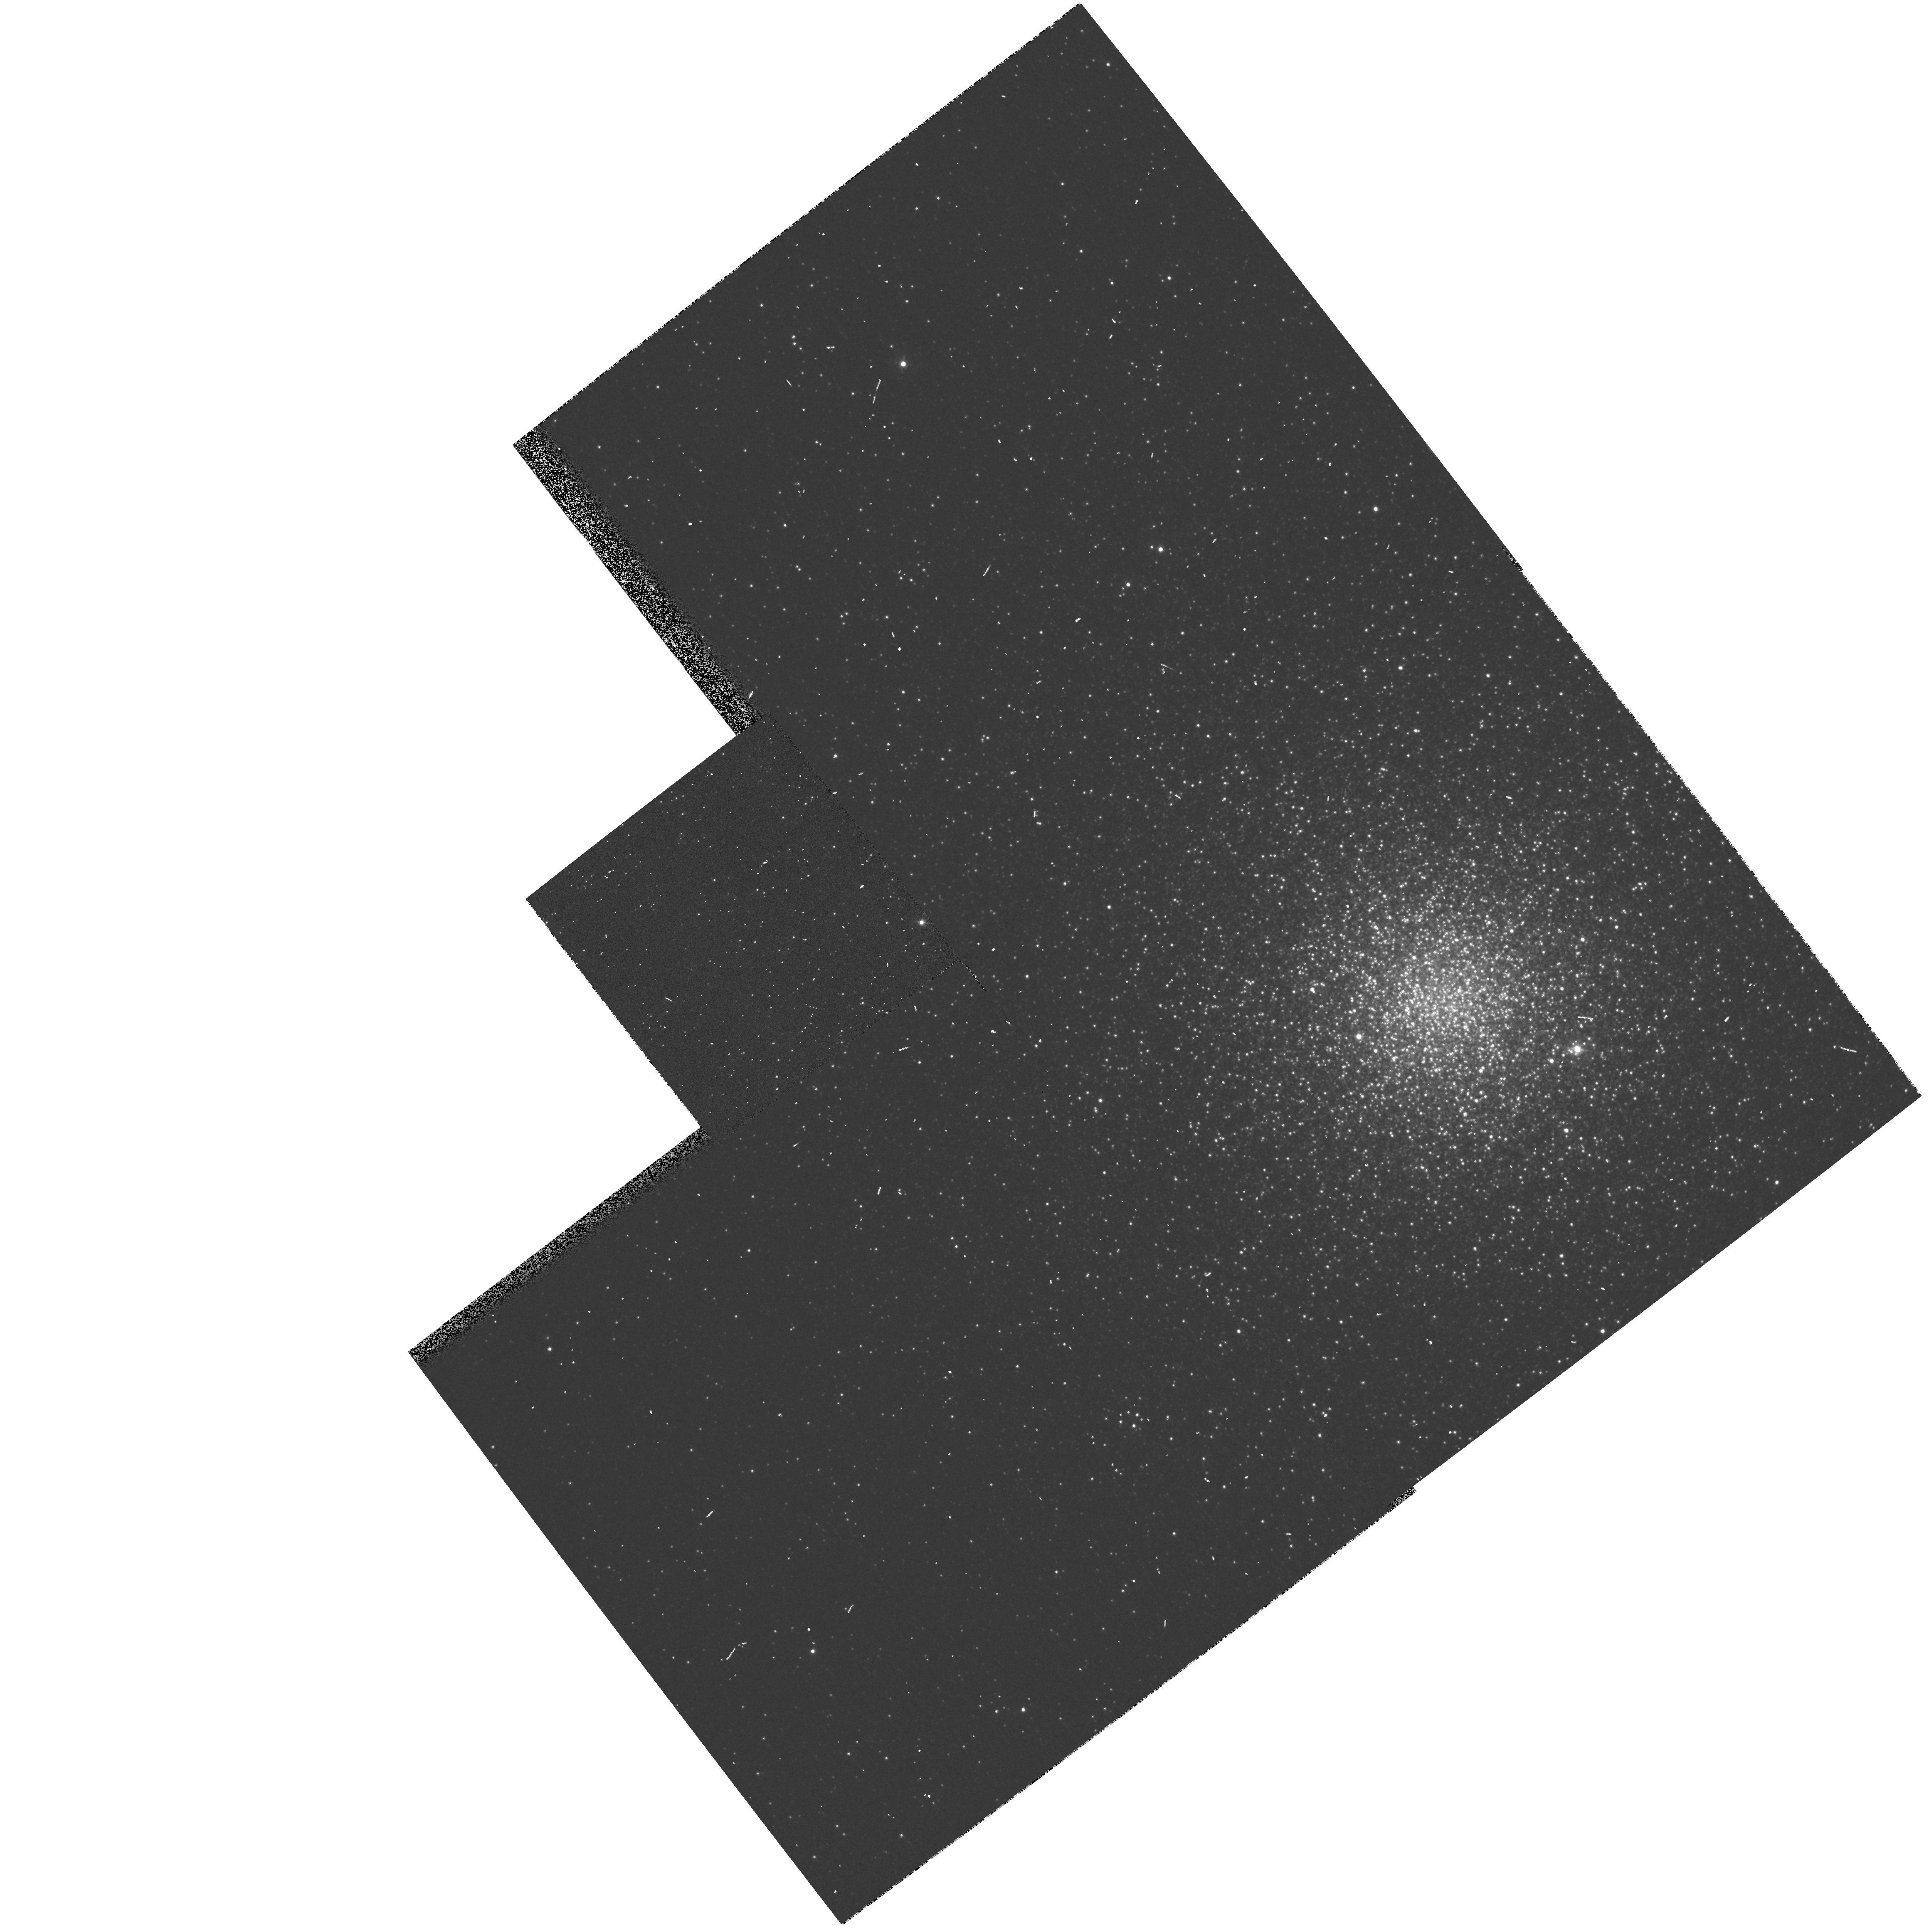
Target: NGC6441. Instrument: WFPC2/PC. Filter: F439W. Exposure: 1 min. Observation ID: hst_8251_20_wfpc2_pc_f439w_u59v20

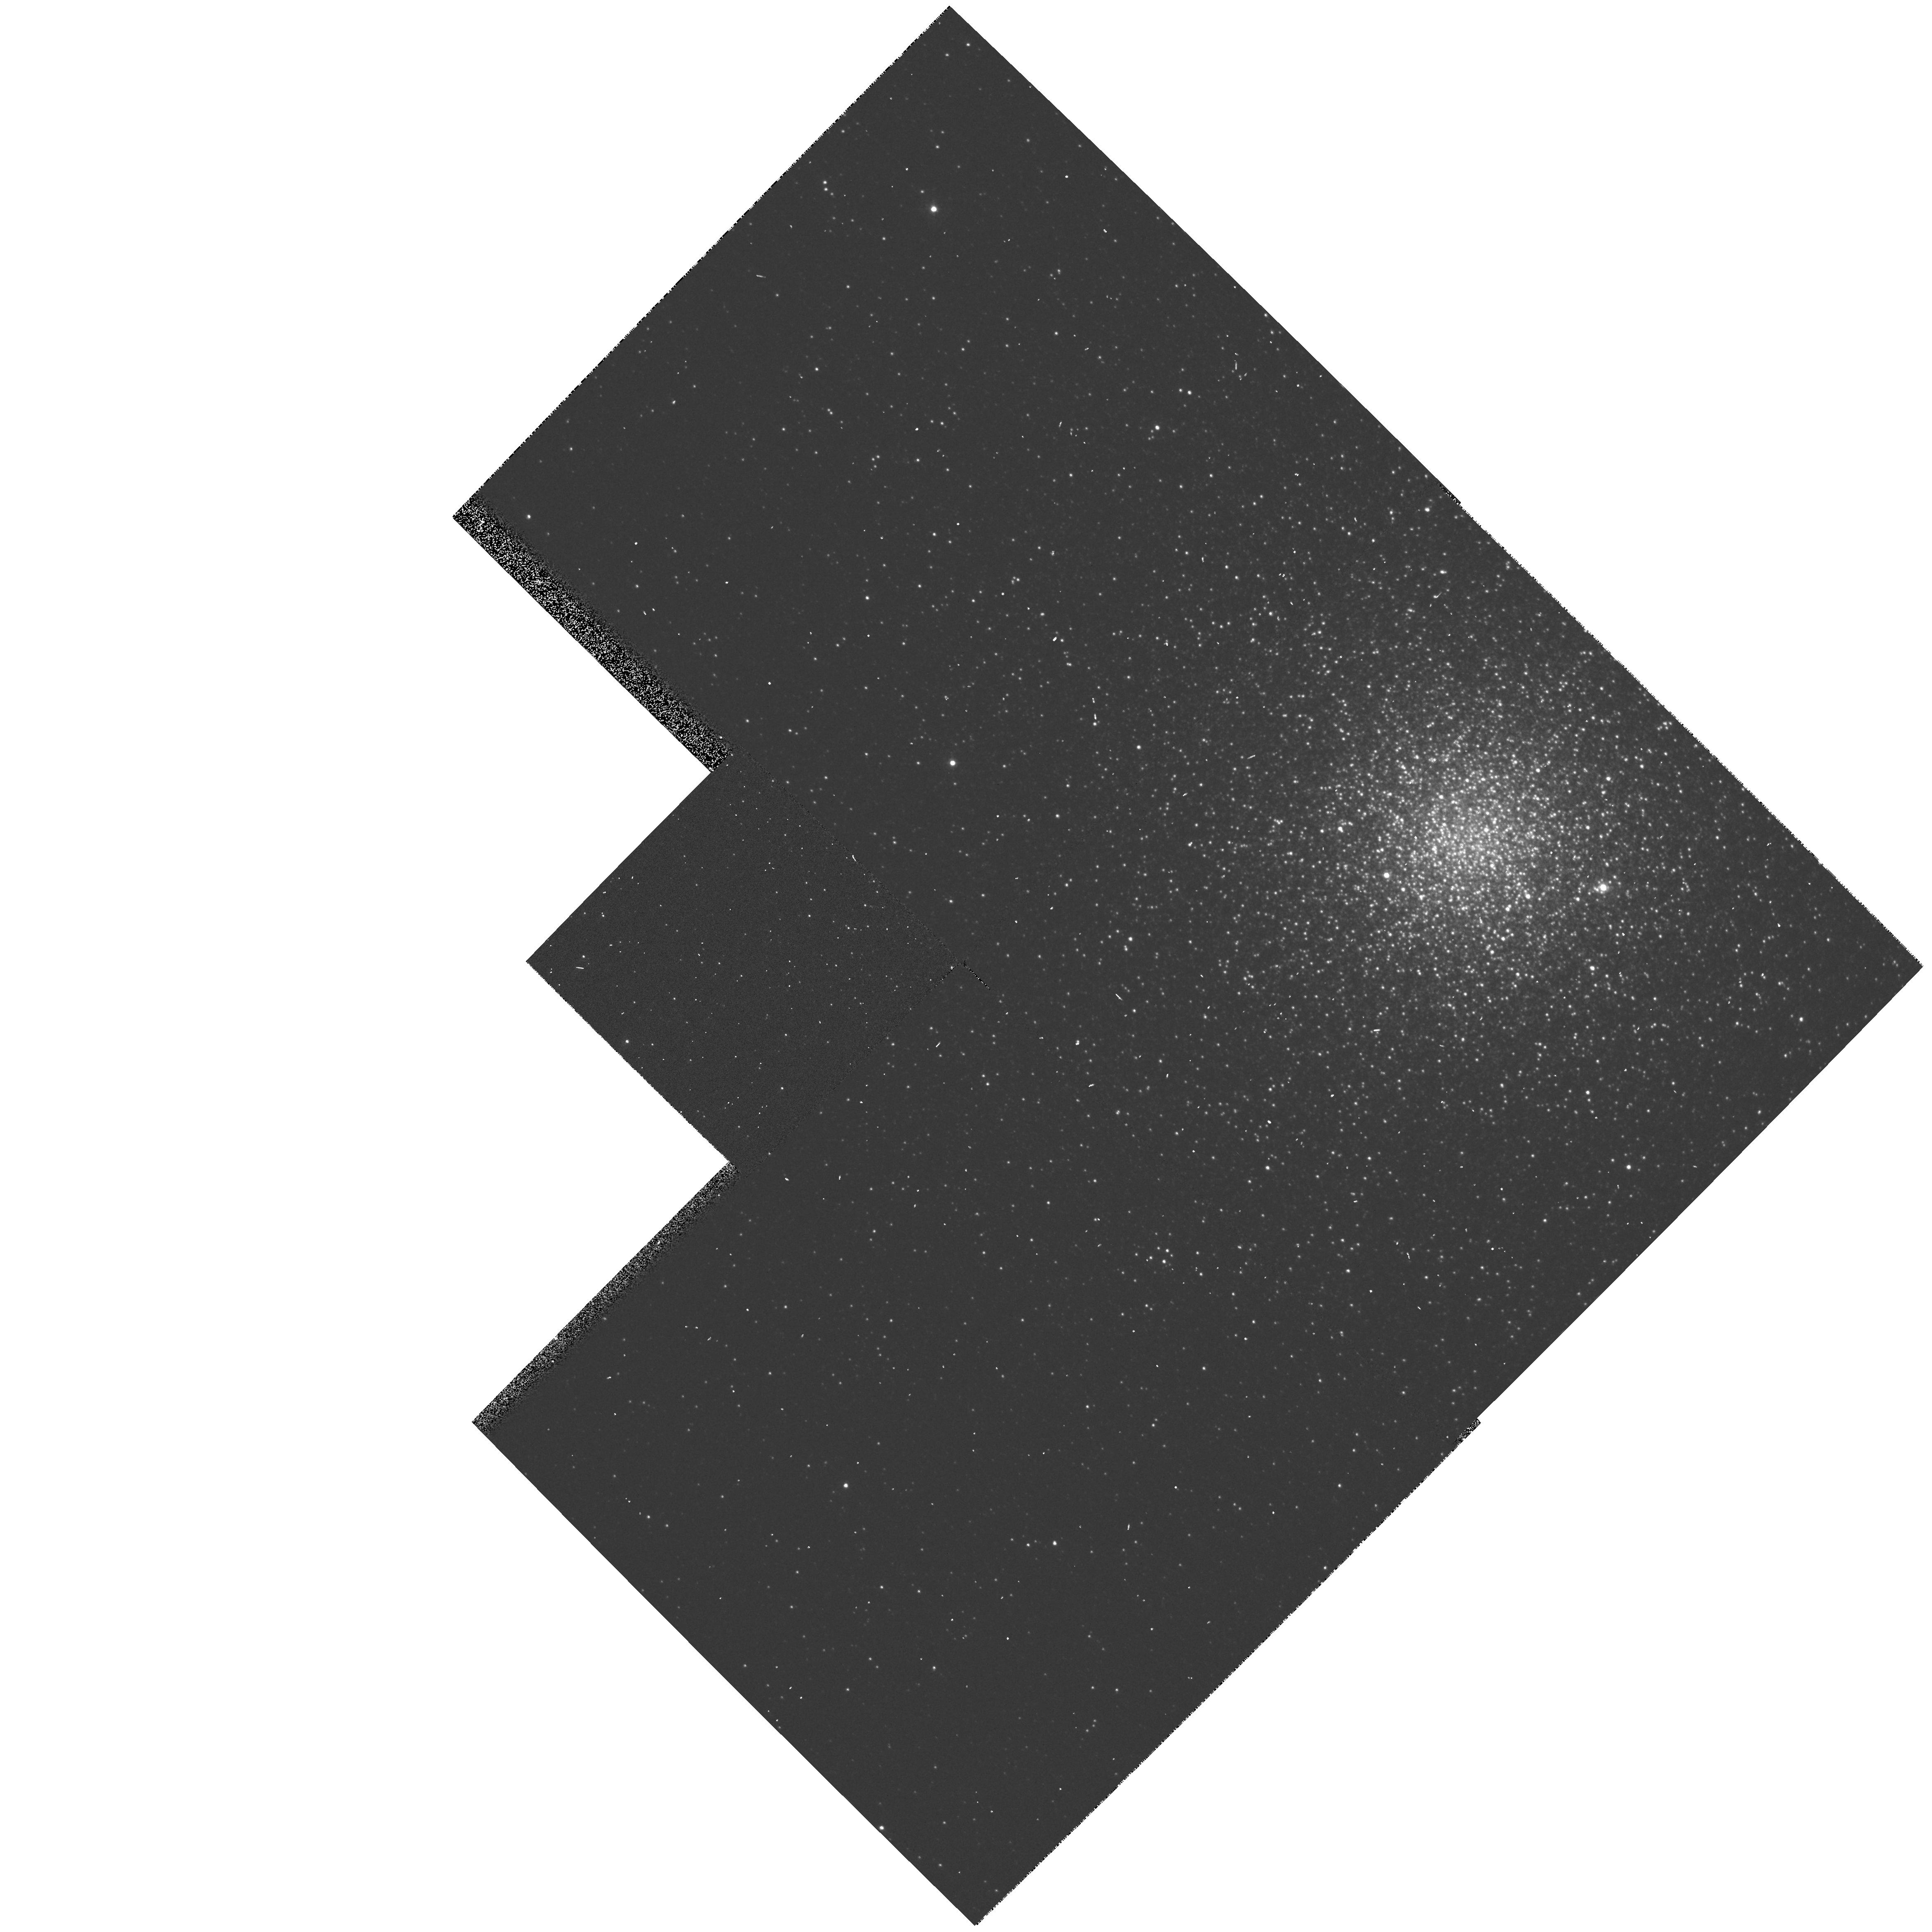
Target: NGC6441. Instrument: WFPC2/PC. Filter: F439W. Exposure: 1 min. Observation ID: hst_8251_19_wfpc2_pc_f439w_u59v19

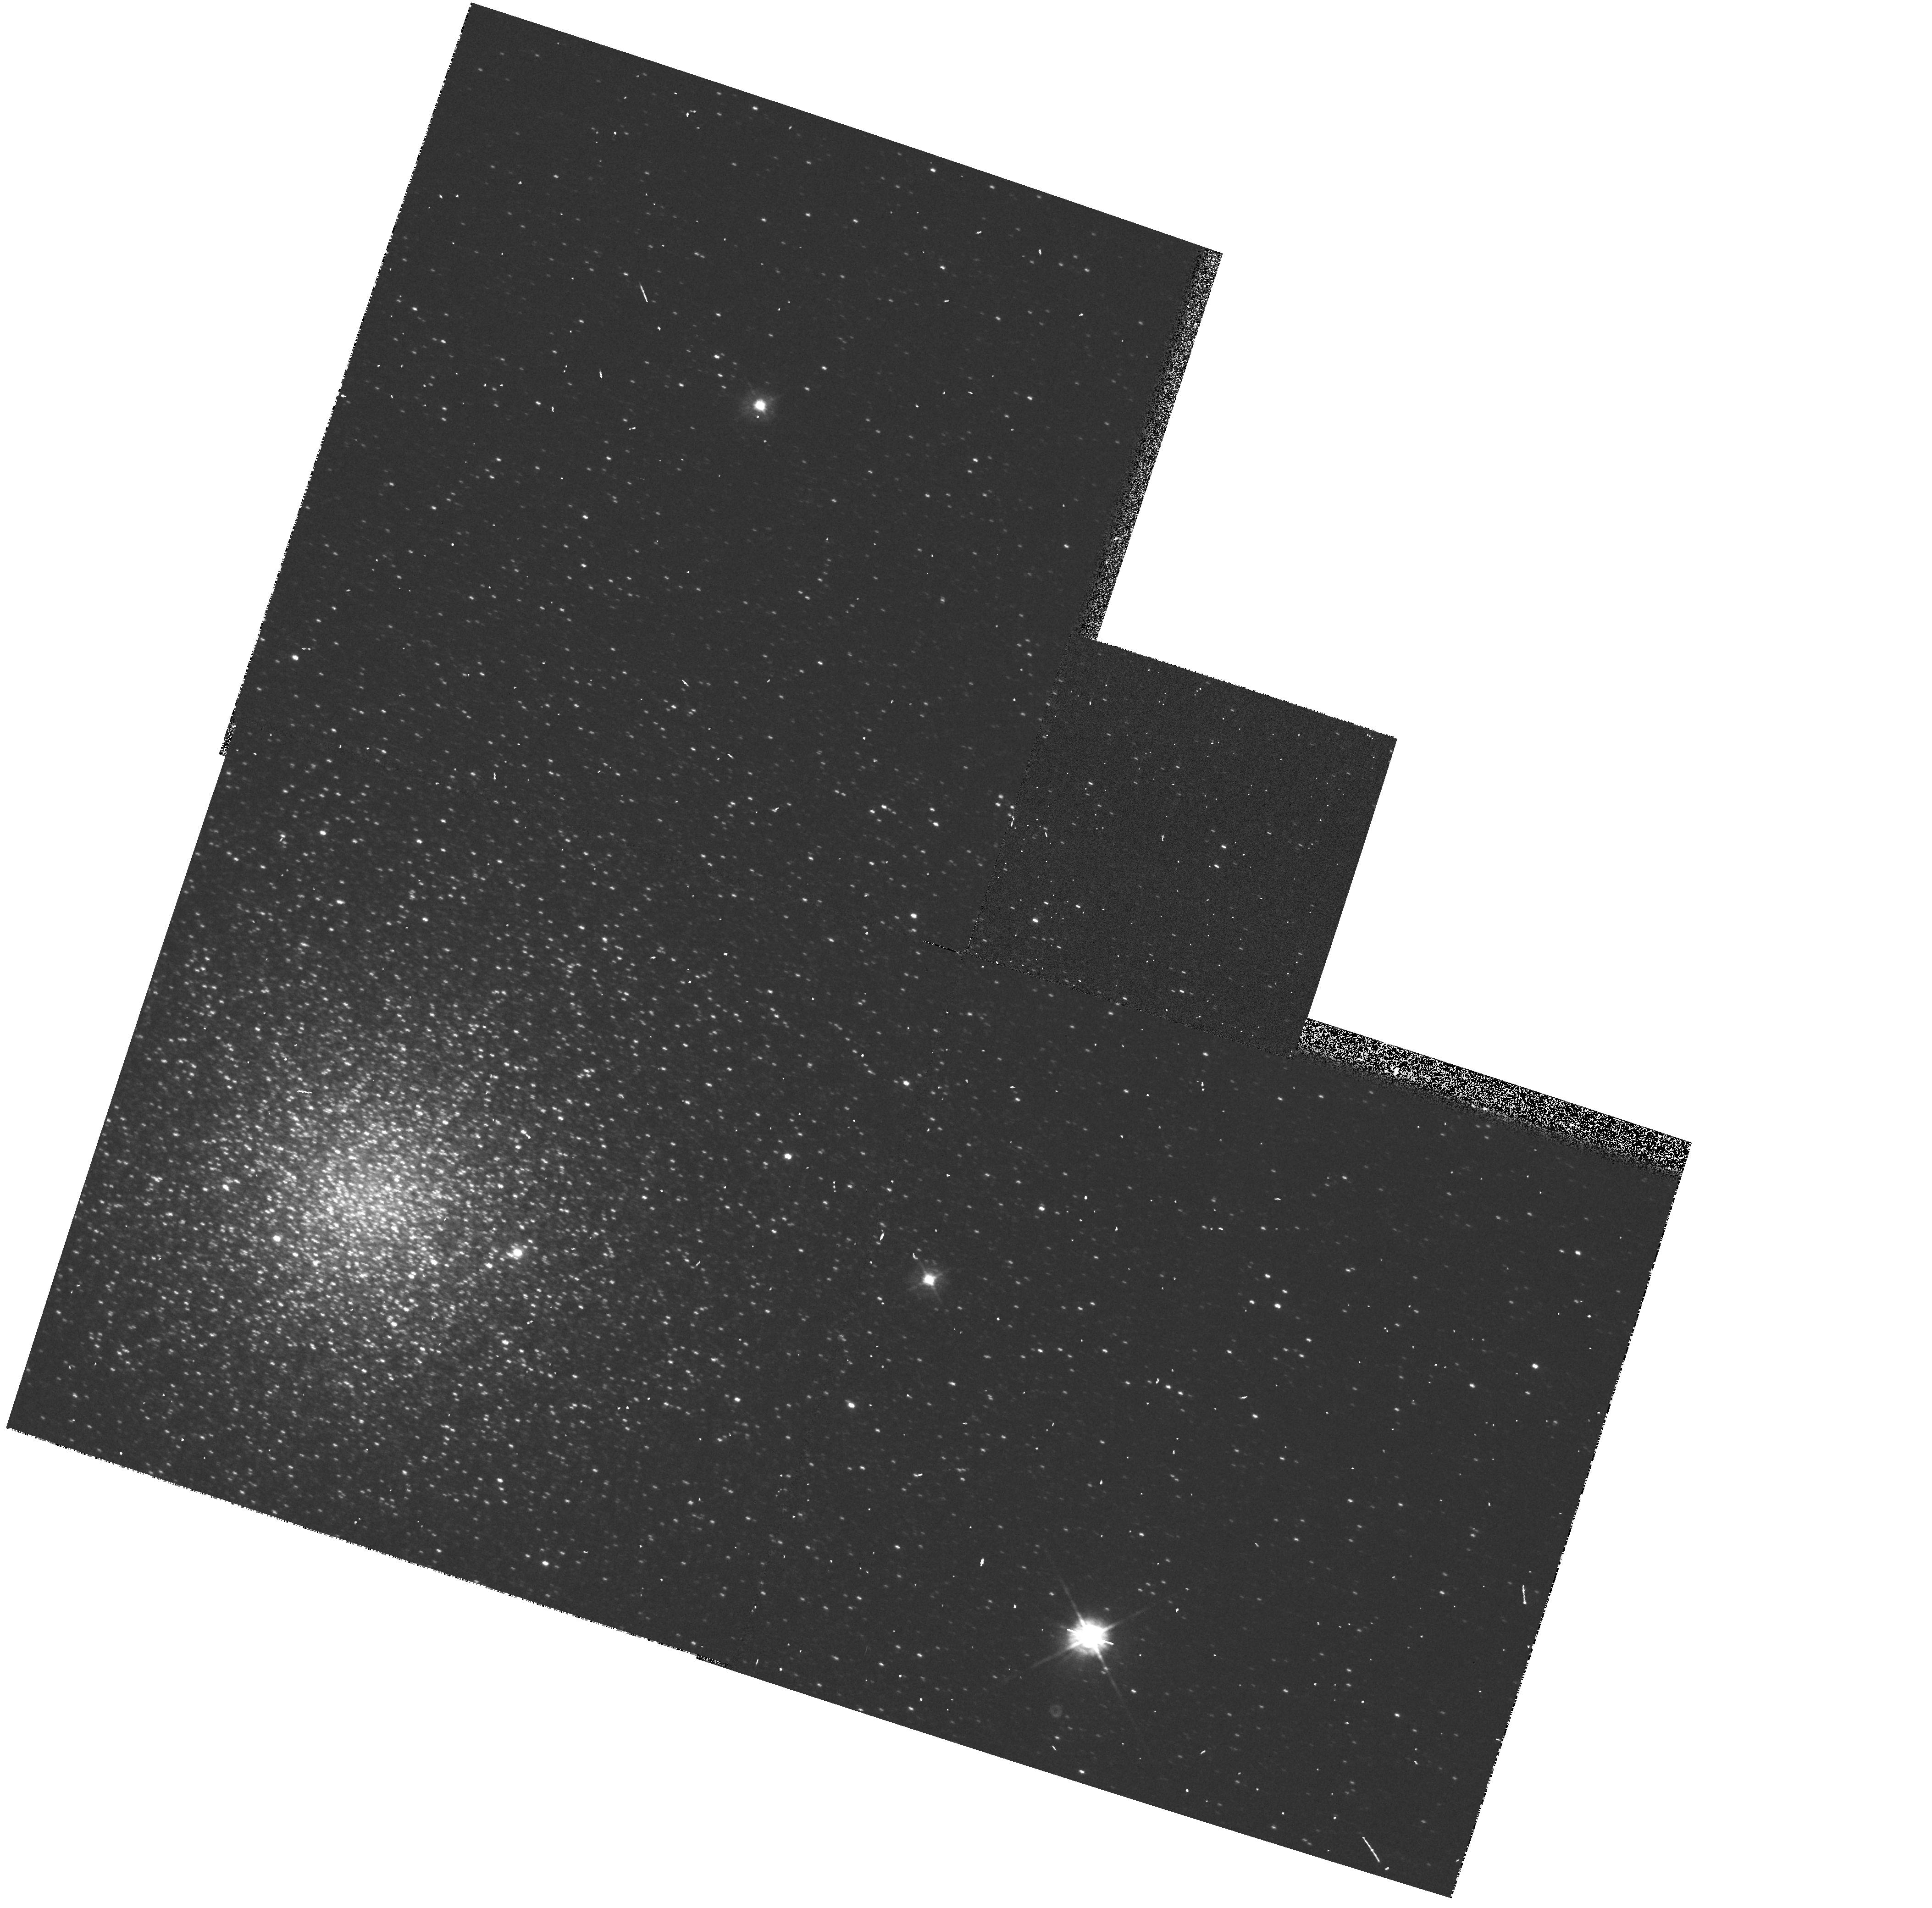
Target: NGC6441. Instrument: WFPC2/PC. Filter: F439W. Exposure: 1 min. Observation ID: hst_8251_17_wfpc2_pc_f439w_u59v17

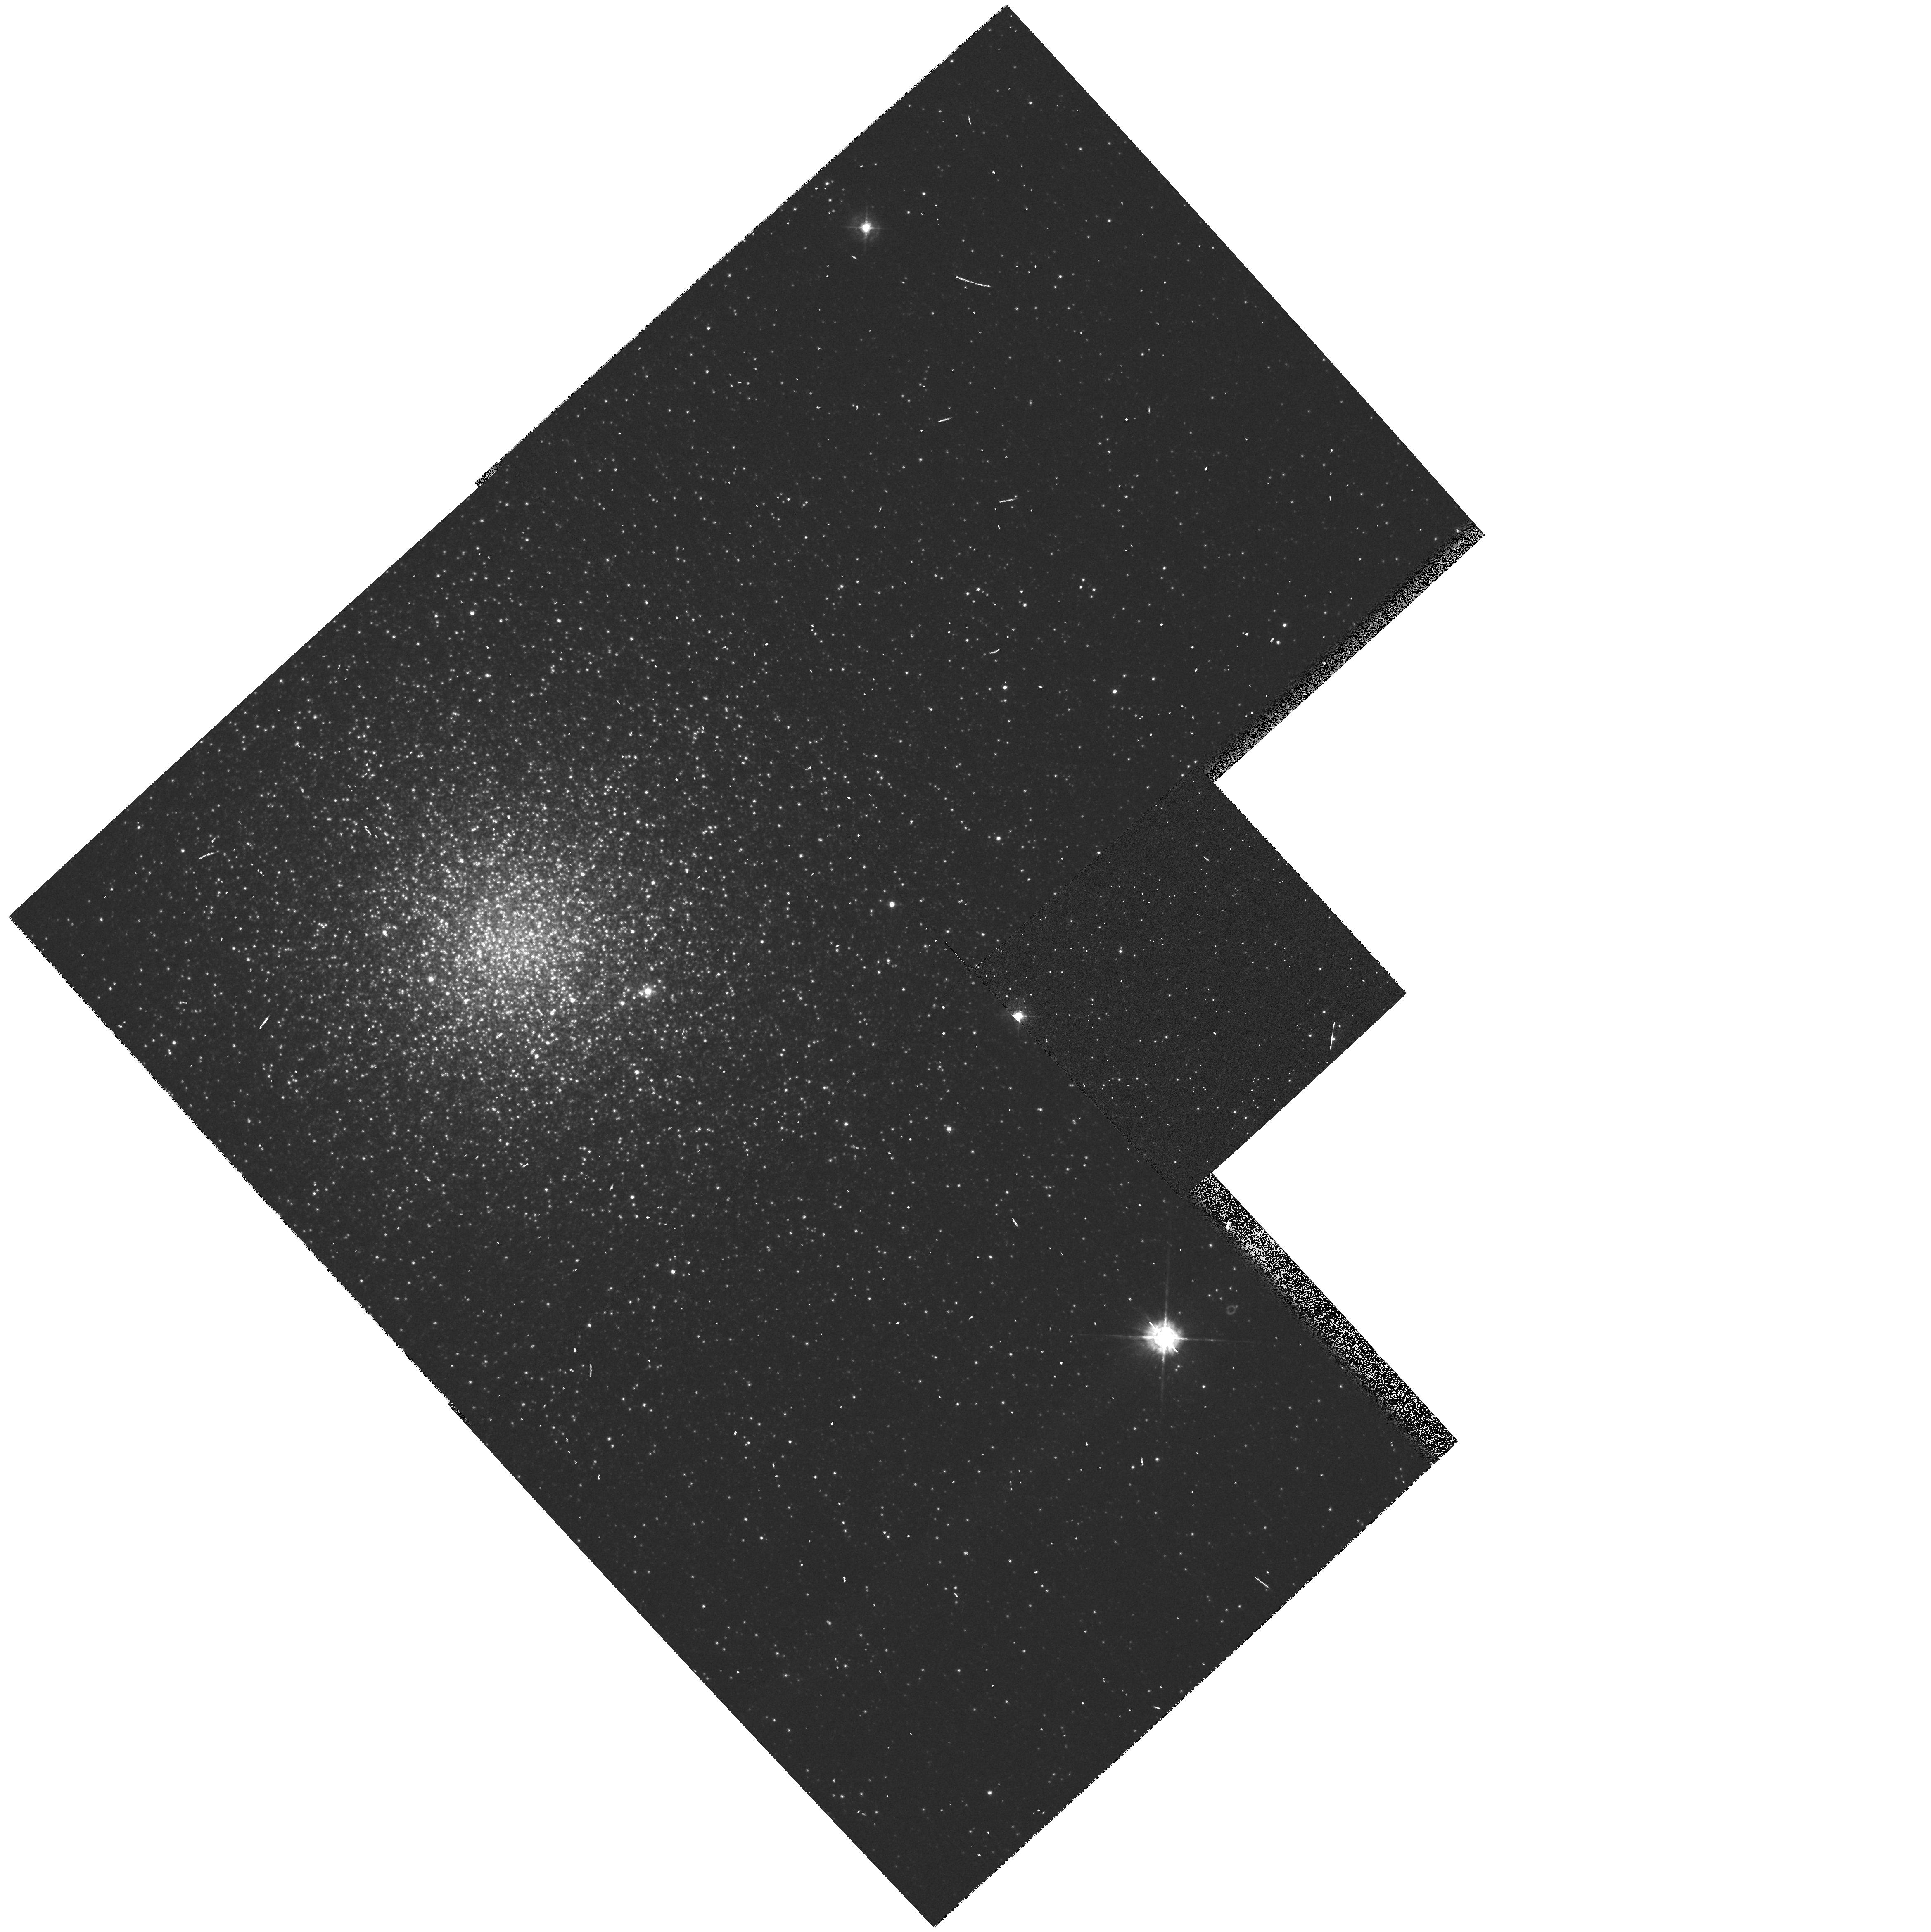
Target: NGC6441. Instrument: WFPC2/PC. Filter: F439W. Exposure: 1 min. Observation ID: hst_8251_14_wfpc2_pc_f439w_u59v14

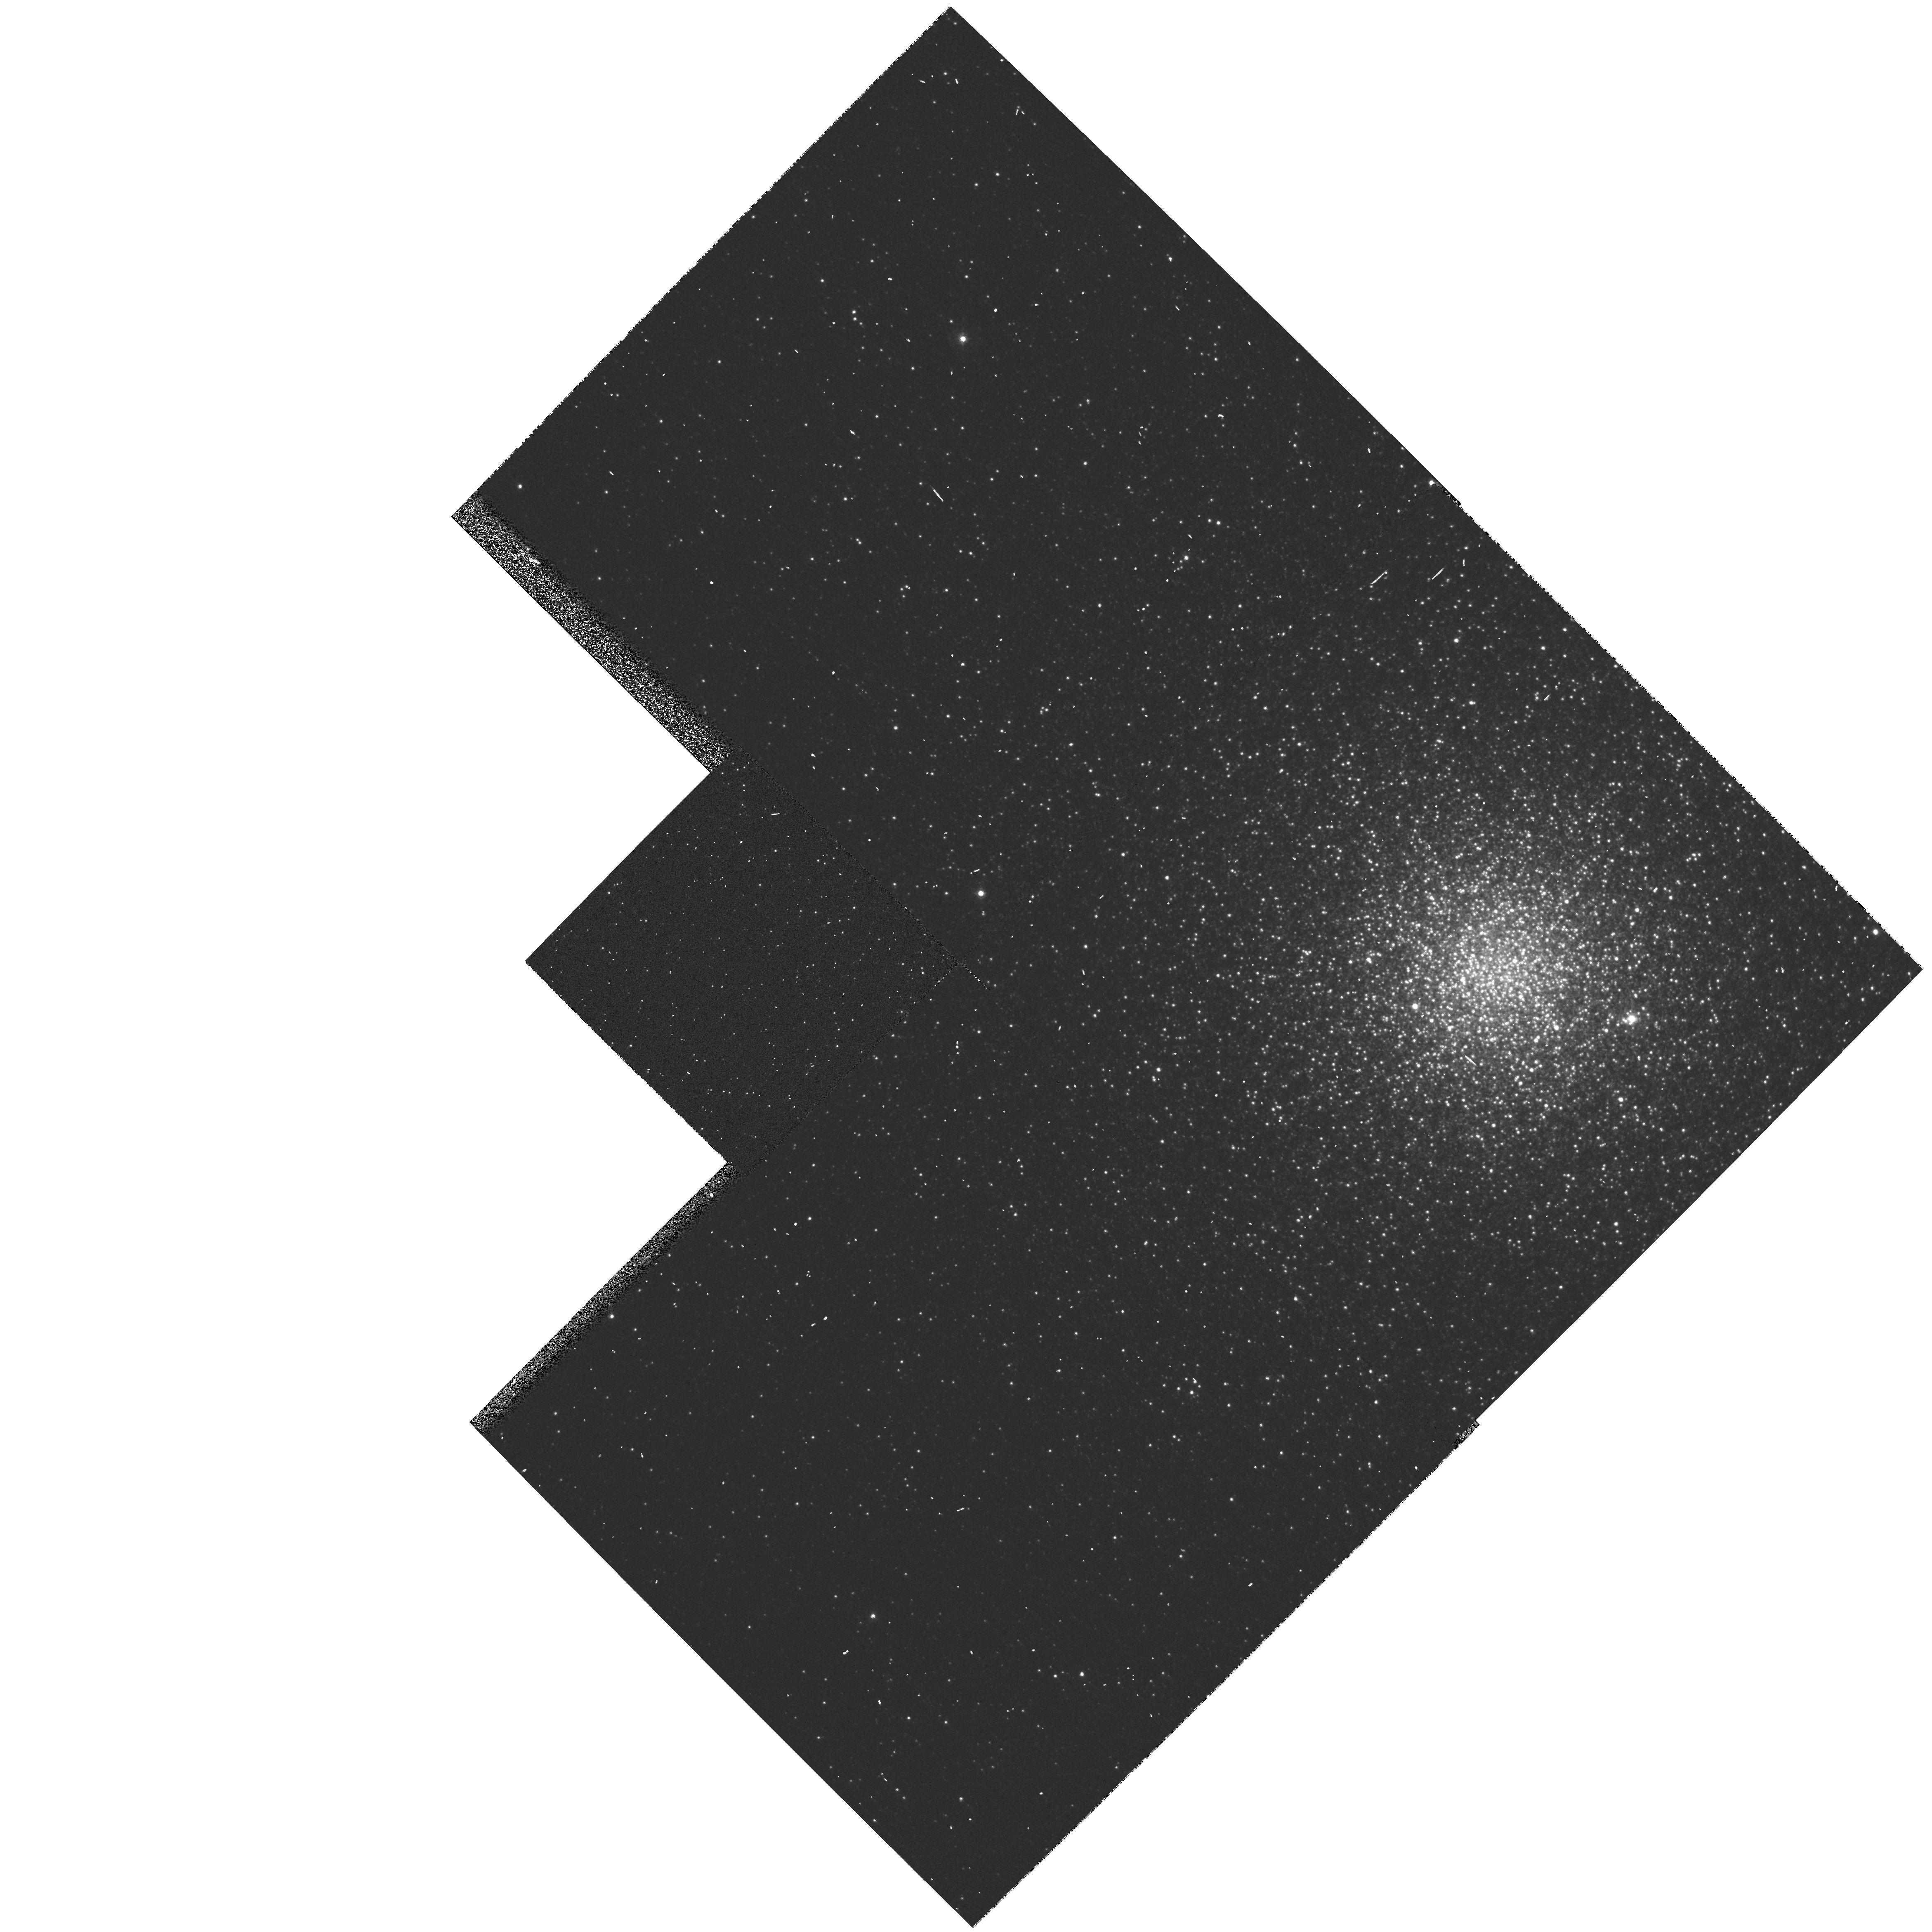
Target: NGC6441. Instrument: WFPC2/PC. Filter: F439W. Exposure: 1 min. Observation ID: hst_8251_06_wfpc2_pc_f439w_u59v06

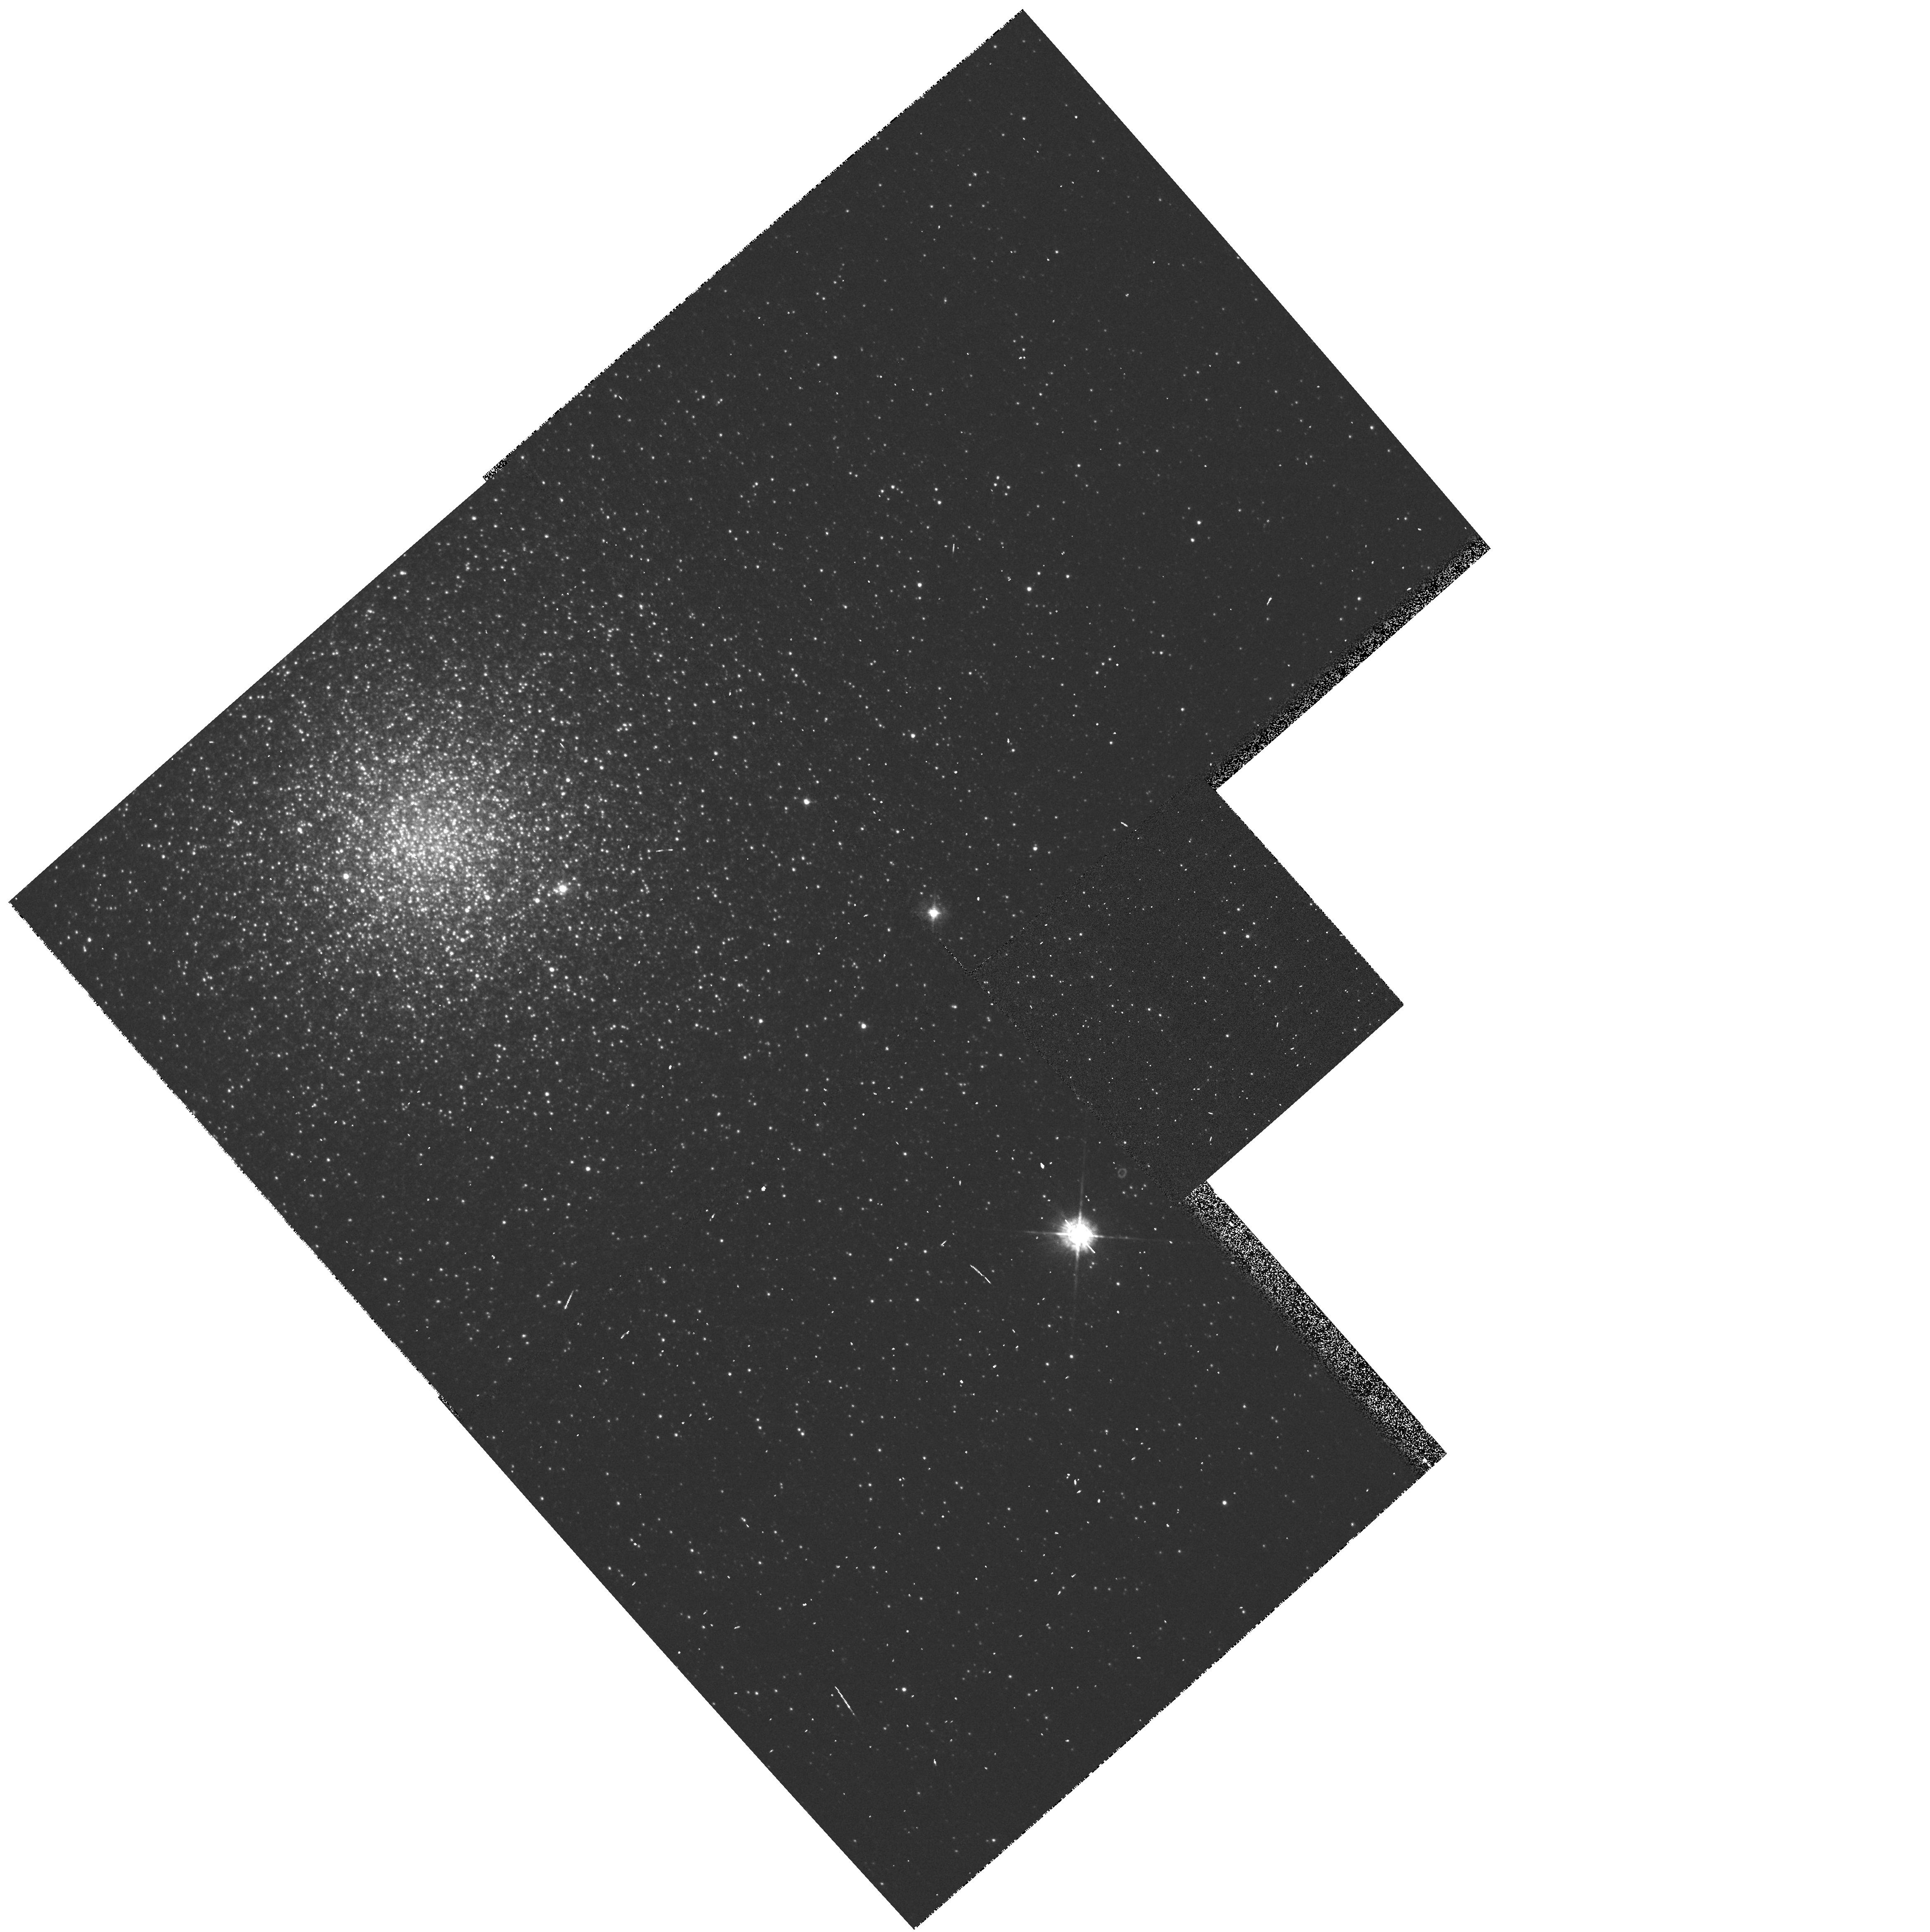
Target: NGC6441. Instrument: WFPC2/PC. Filter: F439W. Exposure: 1 min. Observation ID: hst_8251_02_wfpc2_pc_f439w_u59v02

The Second-Parameter Effect in Metal- Rich, Globular Clusters: A Snapshot Study of NGC 6441 (PI: Smith, Horace A.)

While it has long been known that at least one parameter besides the metallicity, Fe/H, determines the horizontal- branch (HB) morphology of Galactic globular clusters (GCs), our ignorance as to the nature of this second parameter (or parameters) has been a major stumbling block in understanding the formation history and age of the GC system. The newly- discovered hot HB populations in the metal-rich GCs NGC 6388 and NGC 6441 provide an unique opportunity for unraveling this second-parameter effect. Sweigart & Catelan (1998) have presented second-parameter models which predict unusually bright HBs for these GCs. We propose to test these models by obtaining B, V, I time-series photometry of the RR Lyrae variables in the core of NGC 6441 in order to determine whether, as predicted, the pulsation periods are unusually long as implied by a bright HB luminosity. If confirmed, this would argue against age or mass loss as the second parameter in NGC 6441 and, more generally, wo uld have implications for the use of RR Lyrae stars as standard candles for determining GC distances and ages. A possible new class of bright RR Lyrae-like variables will also be investigated. The interplay between stellar evolution and cluster dynamics will be studied by comparing the radial distribution of the RR Lyrae stars to those of blue and red HB stars. We waive proprietary rights to any data obtained.